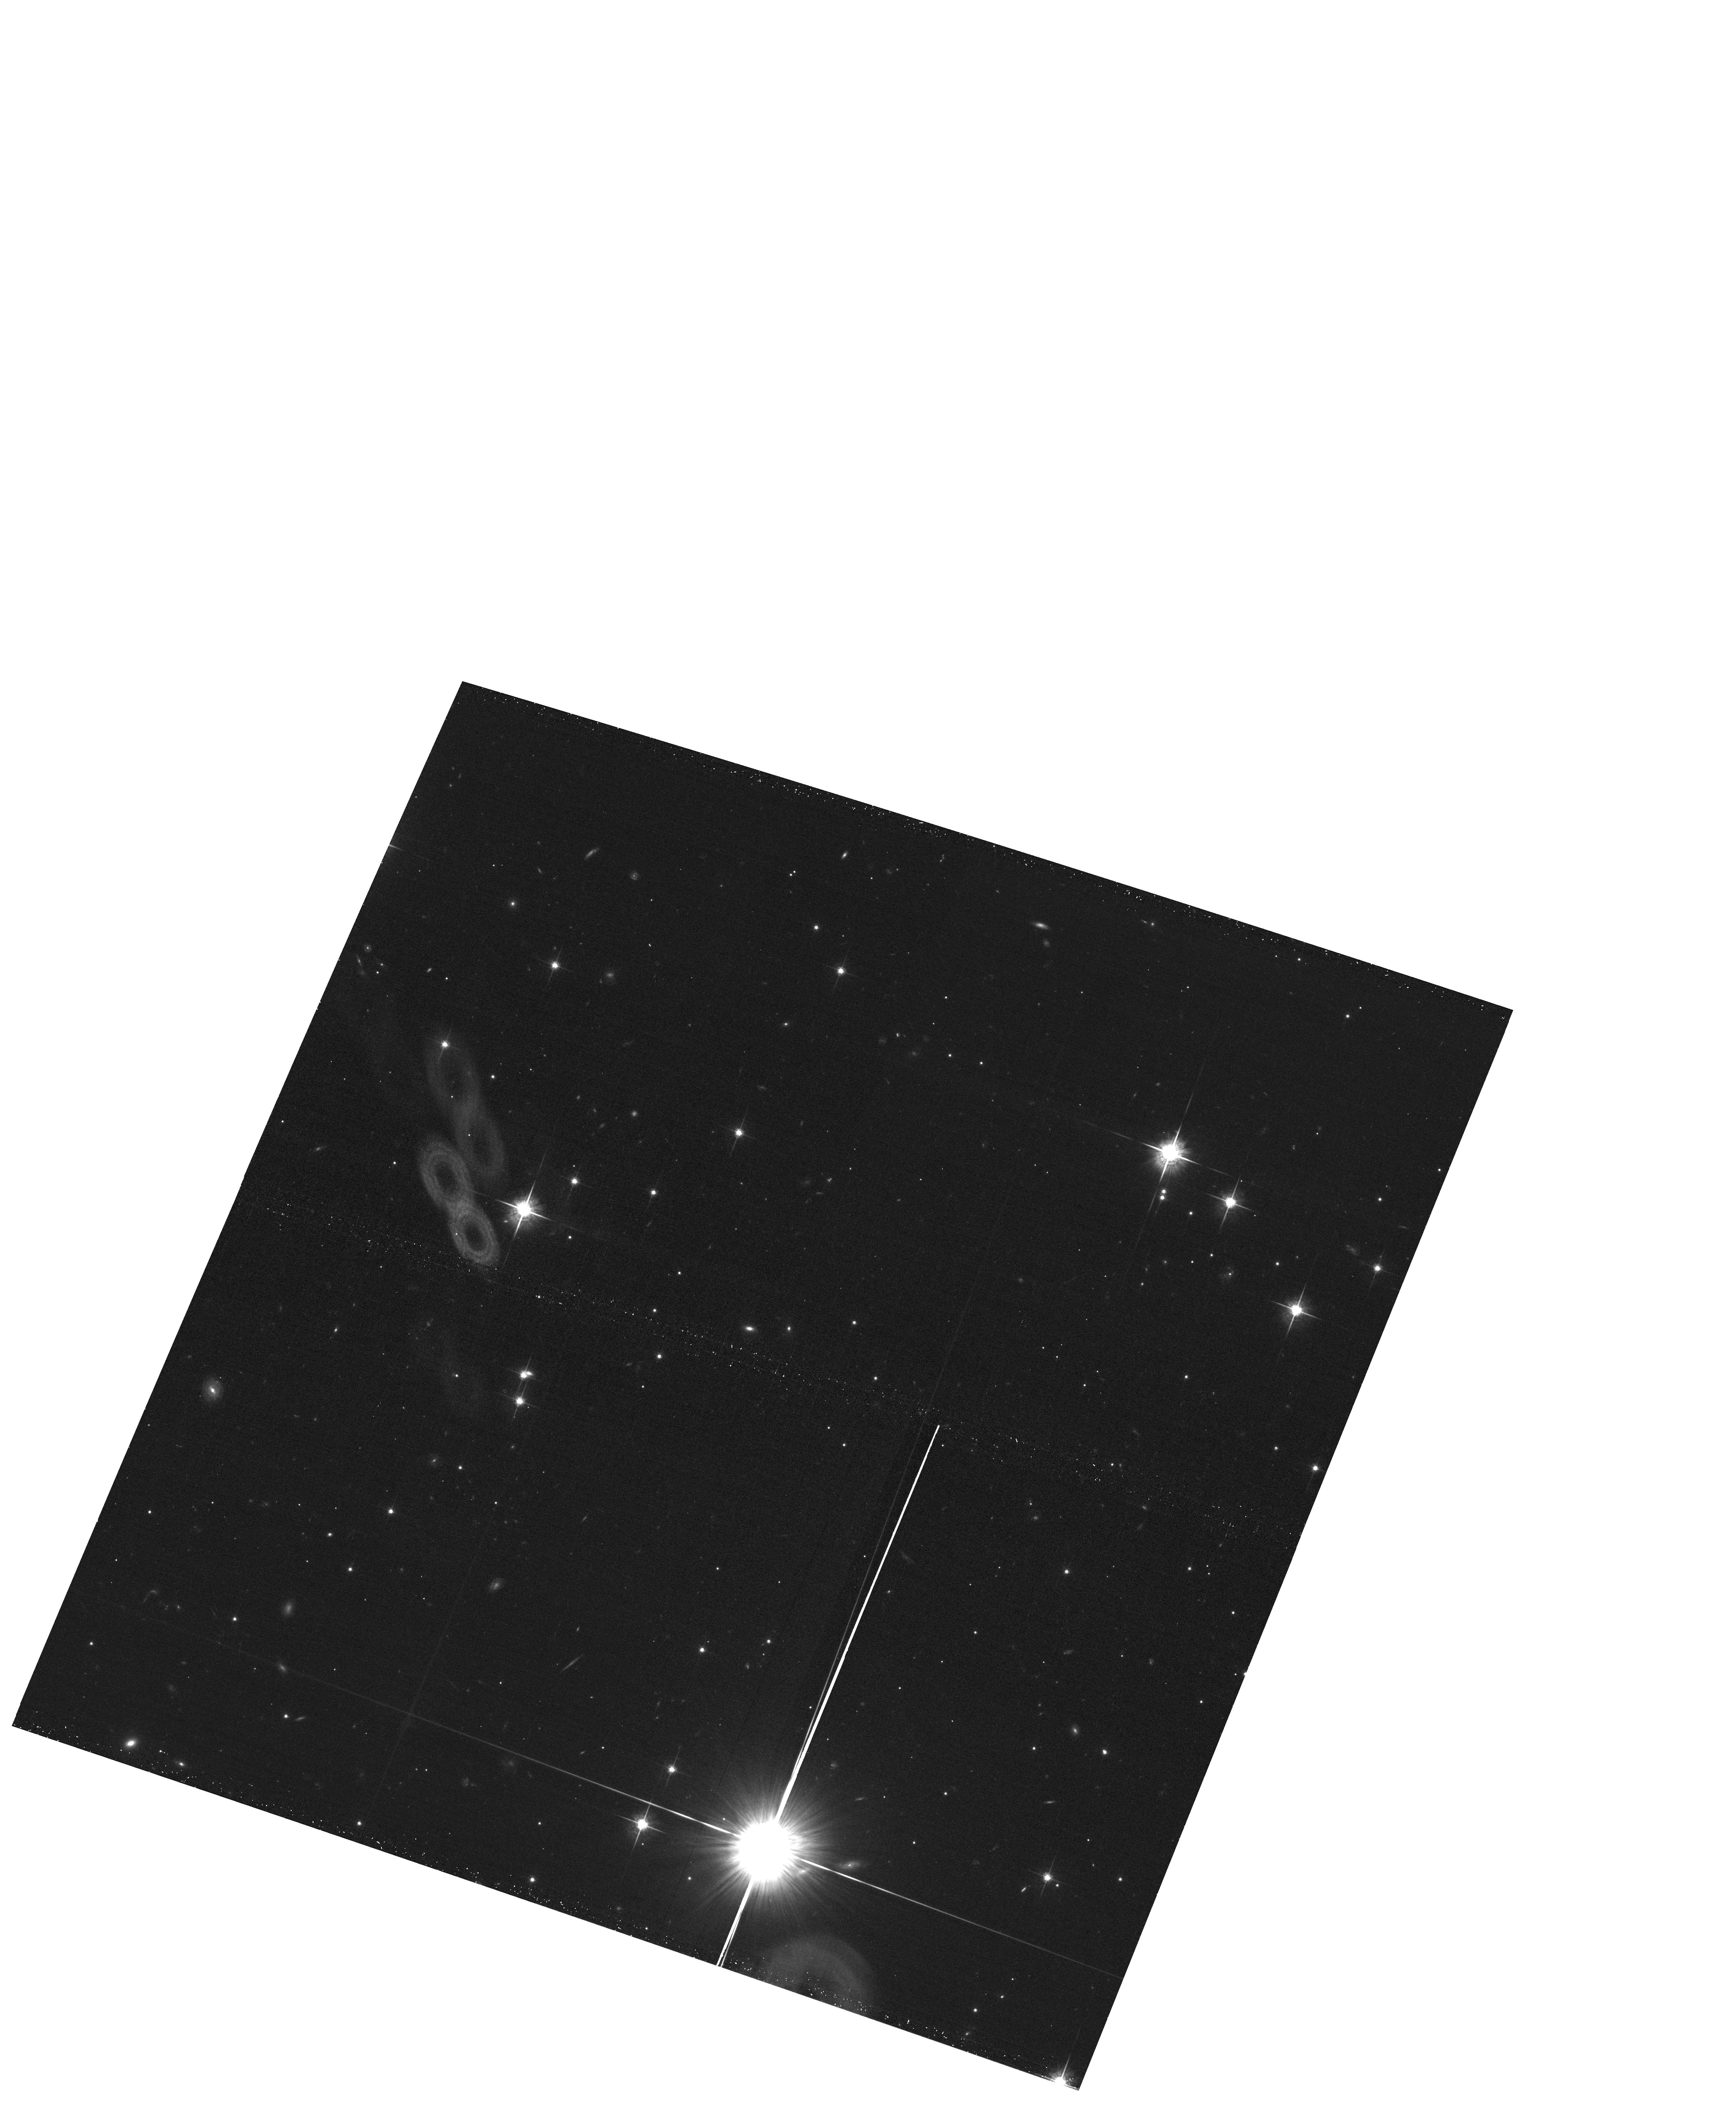
Target: field at RA 163.812°, Dec -36.319°
Instrument: ACS/WFC
Filter: F775W
Exposure: 20 min
Observation ID: hst_15113_08_acs_wfc_f775w_jdgq08

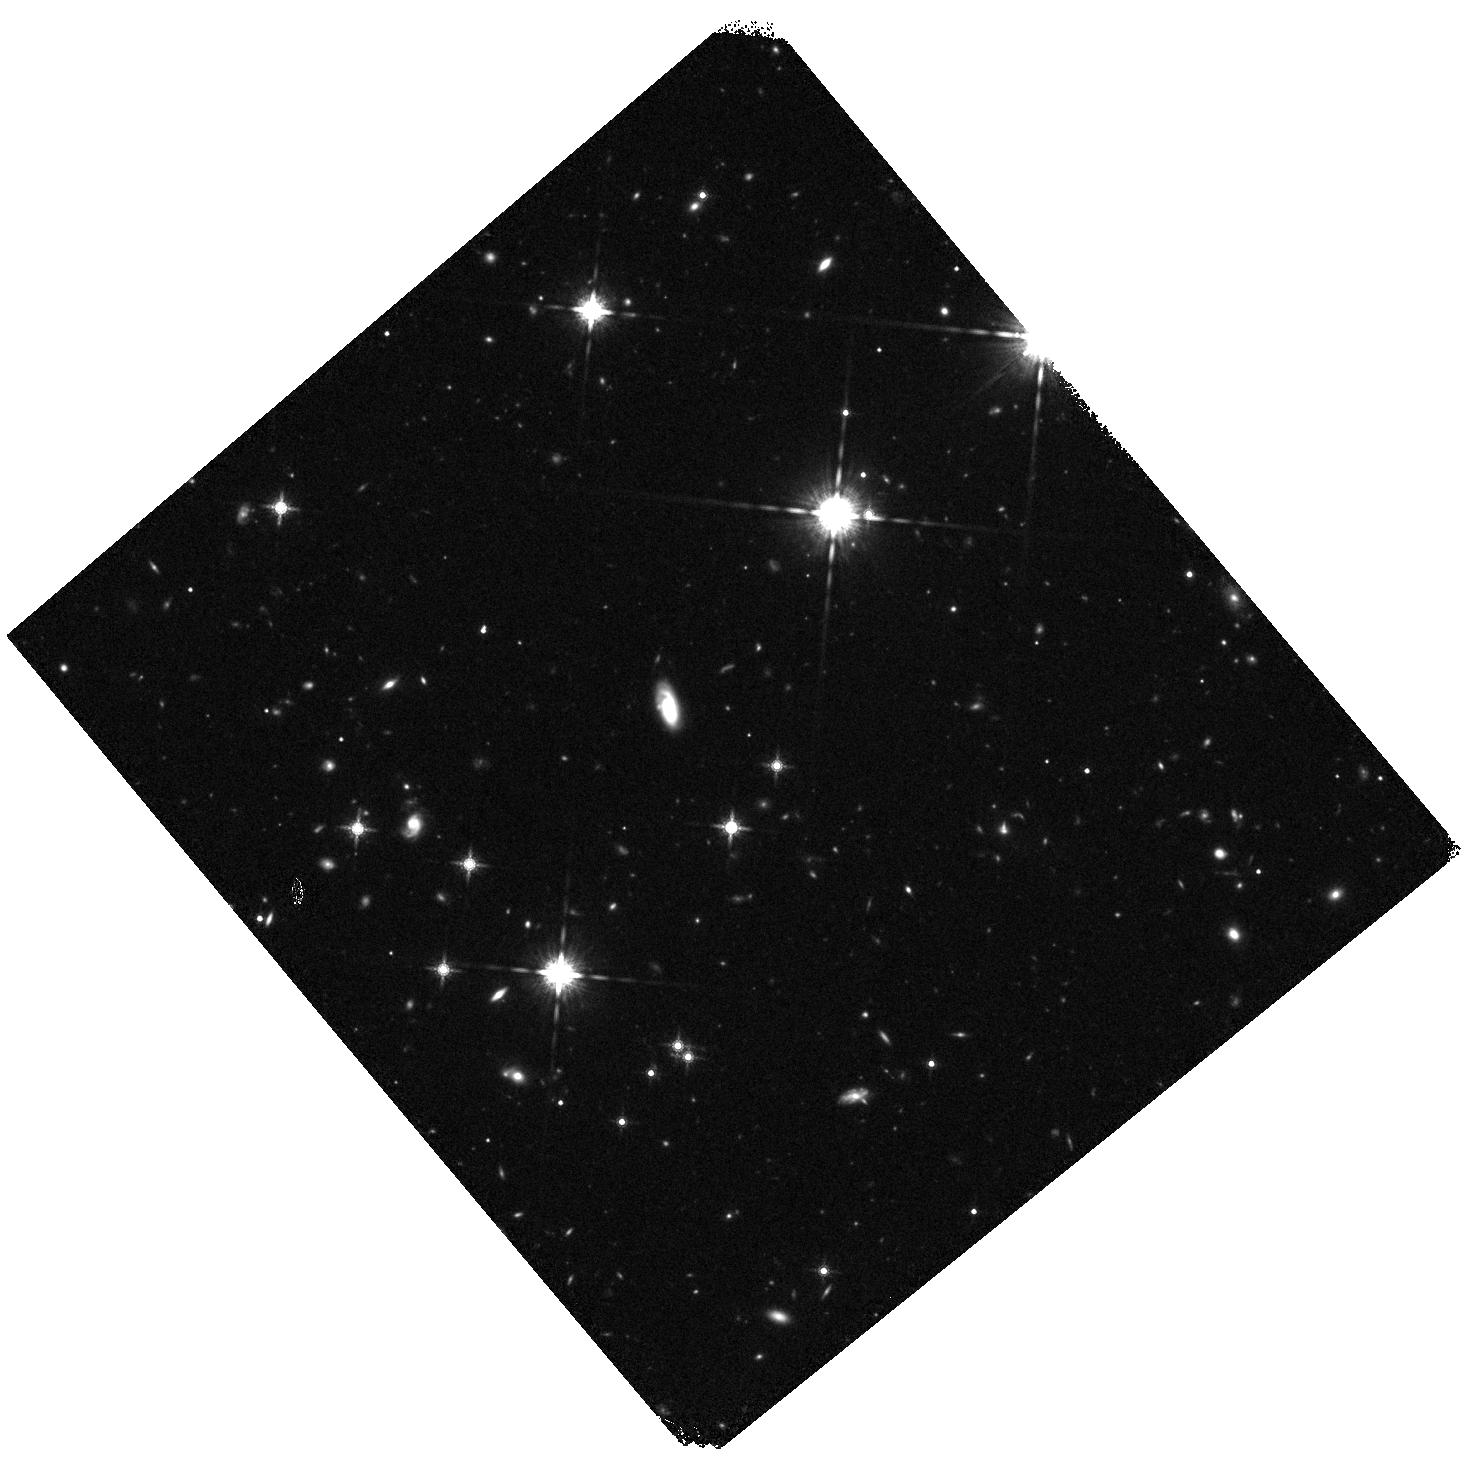
Target: WD1203-272
Instrument: WFC3/IR
Filter: F160W
Exposure: 25 min
Observation ID: hst_15113_09_wfc3_ir_f160w_idgq09

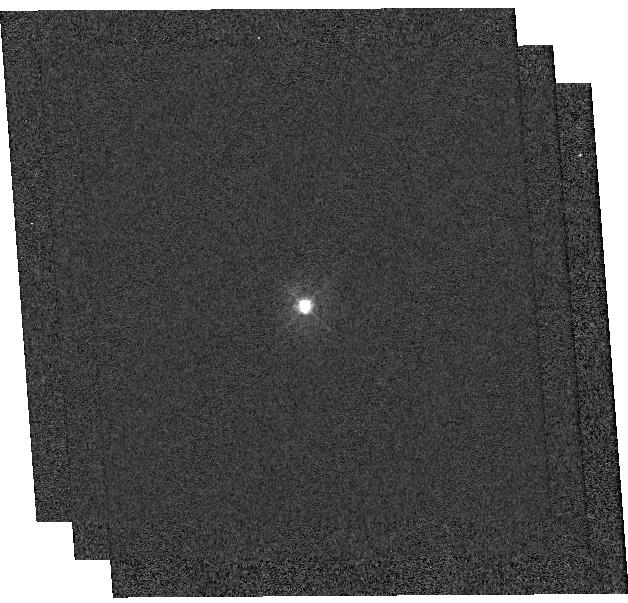
Target: SSSJ045822.8-563734
Instrument: WFC3/UVIS
Filter: F336W
Exposure: 9 min
Observation ID: hst_15113_04_wfc3_uvis_f336w_idgq04

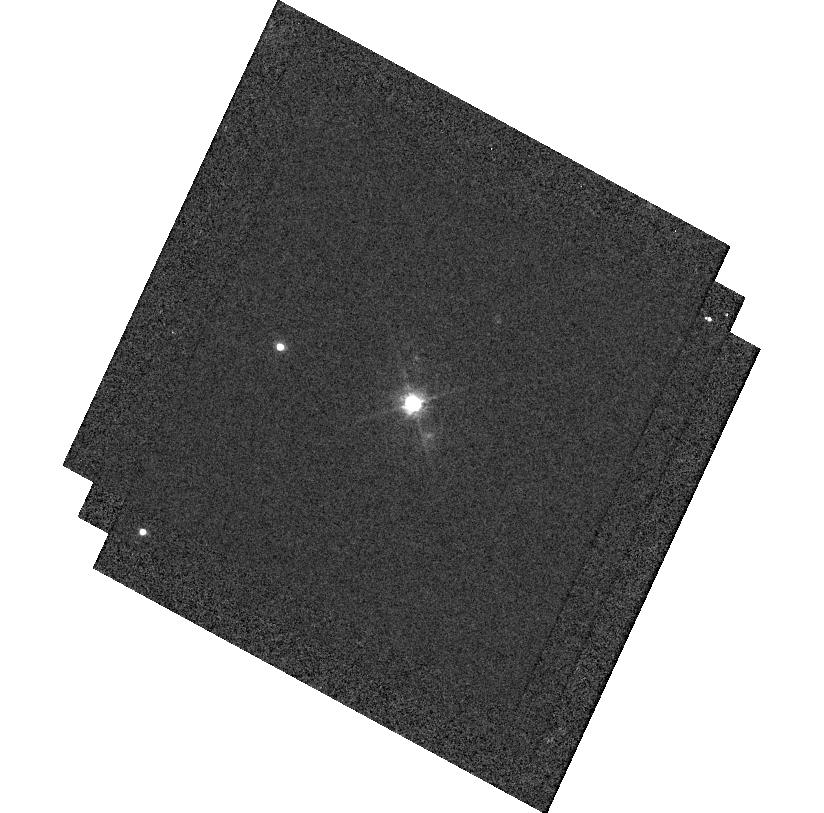
Target: SSSJ193018.9-520345
Instrument: WFC3/UVIS
Filter: F625W
Exposure: 15 min
Observation ID: hst_15113_13_wfc3_uvis_f625w_idgq13

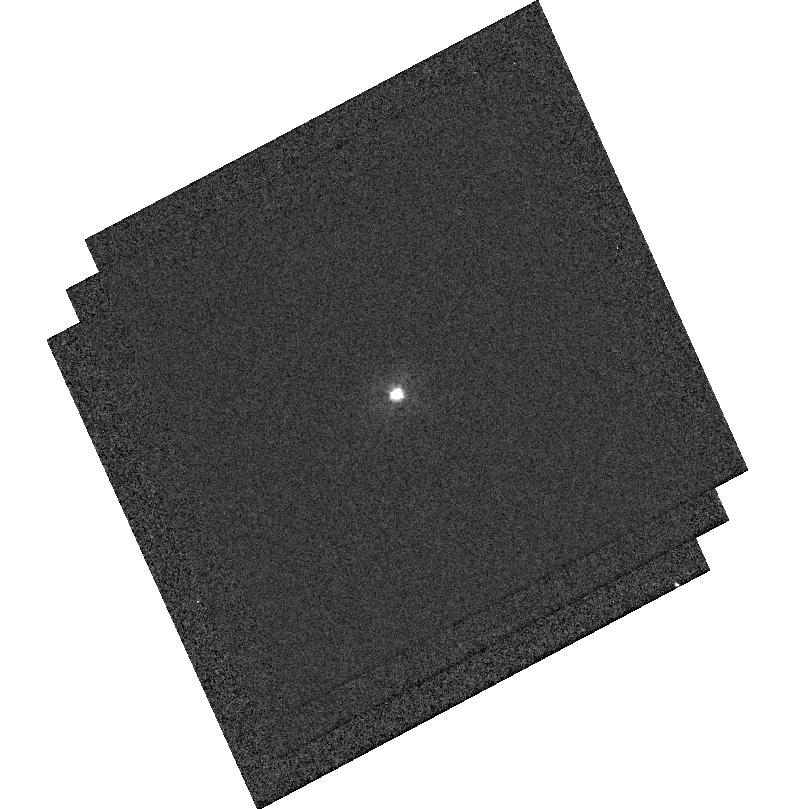
Target: SSSJ105525.4-36121
Instrument: WFC3/UVIS
Filter: F336W
Exposure: 9 min
Observation ID: hst_15113_08_wfc3_uvis_f336w_idgq08

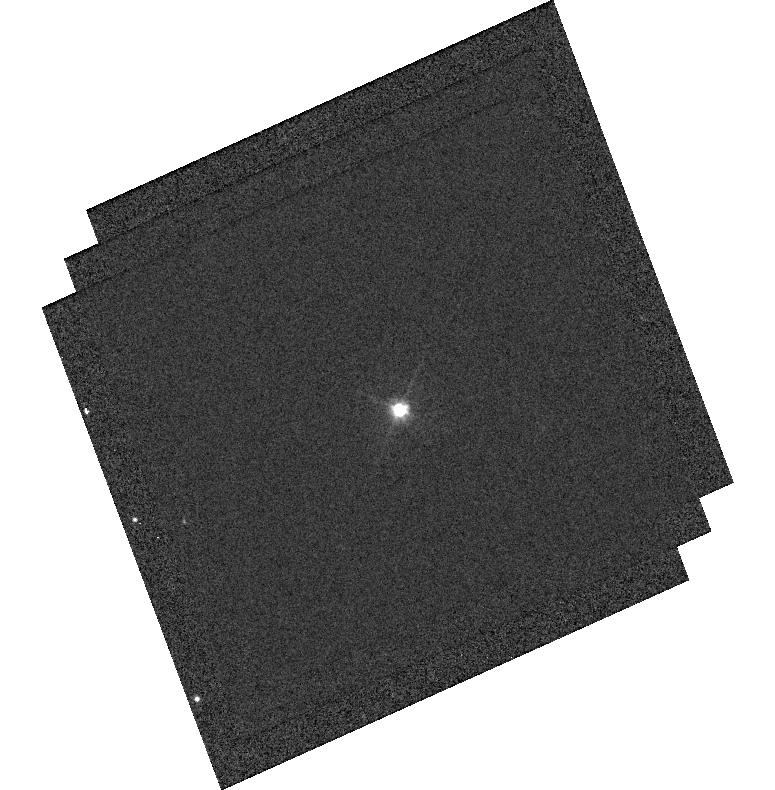
Target: SSSJ095657.0-384128
Instrument: WFC3/UVIS
Filter: F475W
Exposure: 8 min
Observation ID: hst_15113_15_wfc3_uvis_f475w_idgq15

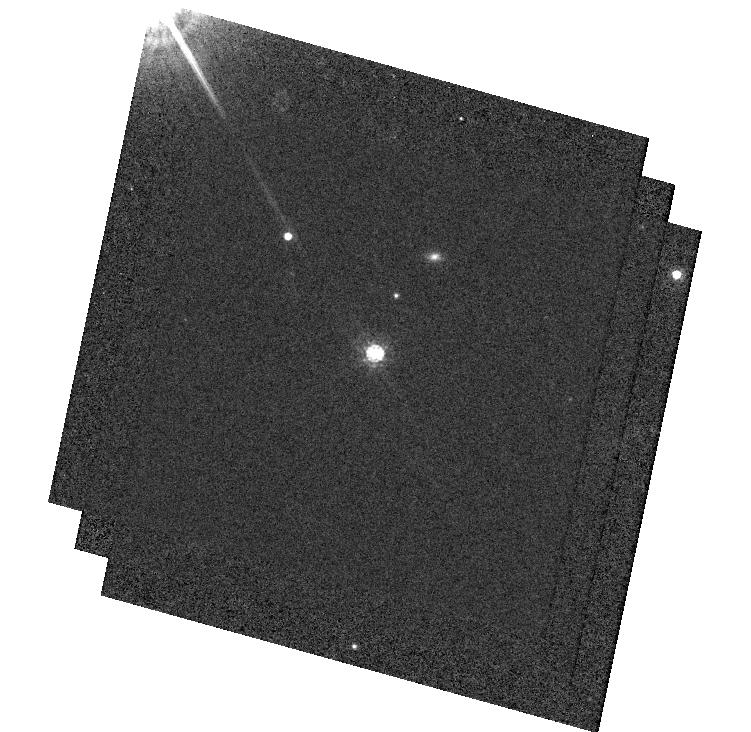
Target: SSSJ183717.8-700251
Instrument: WFC3/UVIS
Filter: F775W
Exposure: 28 min
Observation ID: hst_15113_12_wfc3_uvis_f775w_idgq12

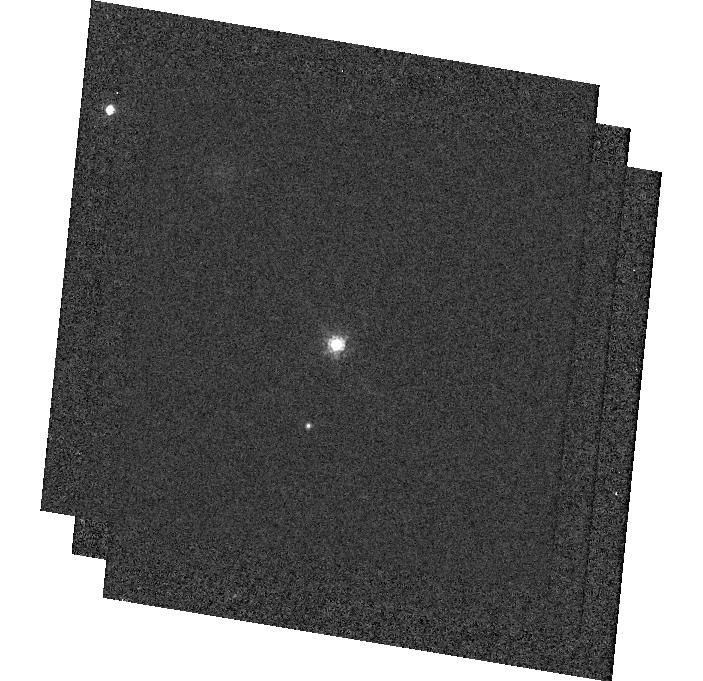
Target: SSSJ063941.4-571232
Instrument: WFC3/UVIS
Filter: F775W
Exposure: 30 min
Observation ID: hst_15113_07_wfc3_uvis_f775w_idgq07

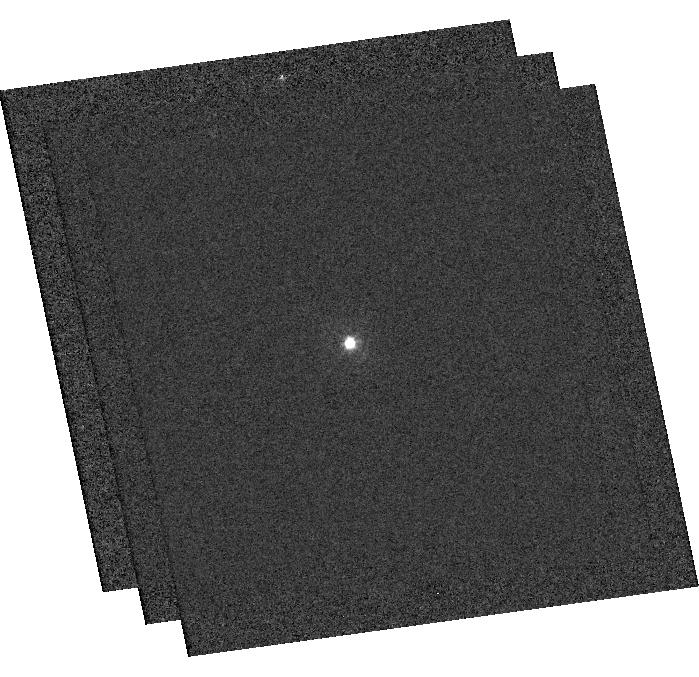
Target: SSSJ023824.8-360224
Instrument: WFC3/UVIS
Filter: F336W
Exposure: 9 min
Observation ID: hst_15113_a1_wfc3_uvis_f336w_idgqa1

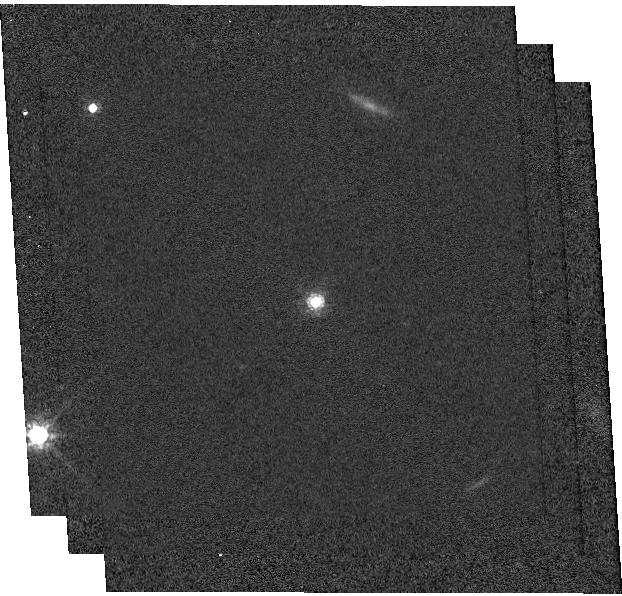
Target: SSSJ054114.7-193038
Instrument: WFC3/UVIS
Filter: F775W
Exposure: 28 min
Observation ID: hst_15113_05_wfc3_uvis_f775w_idgq05

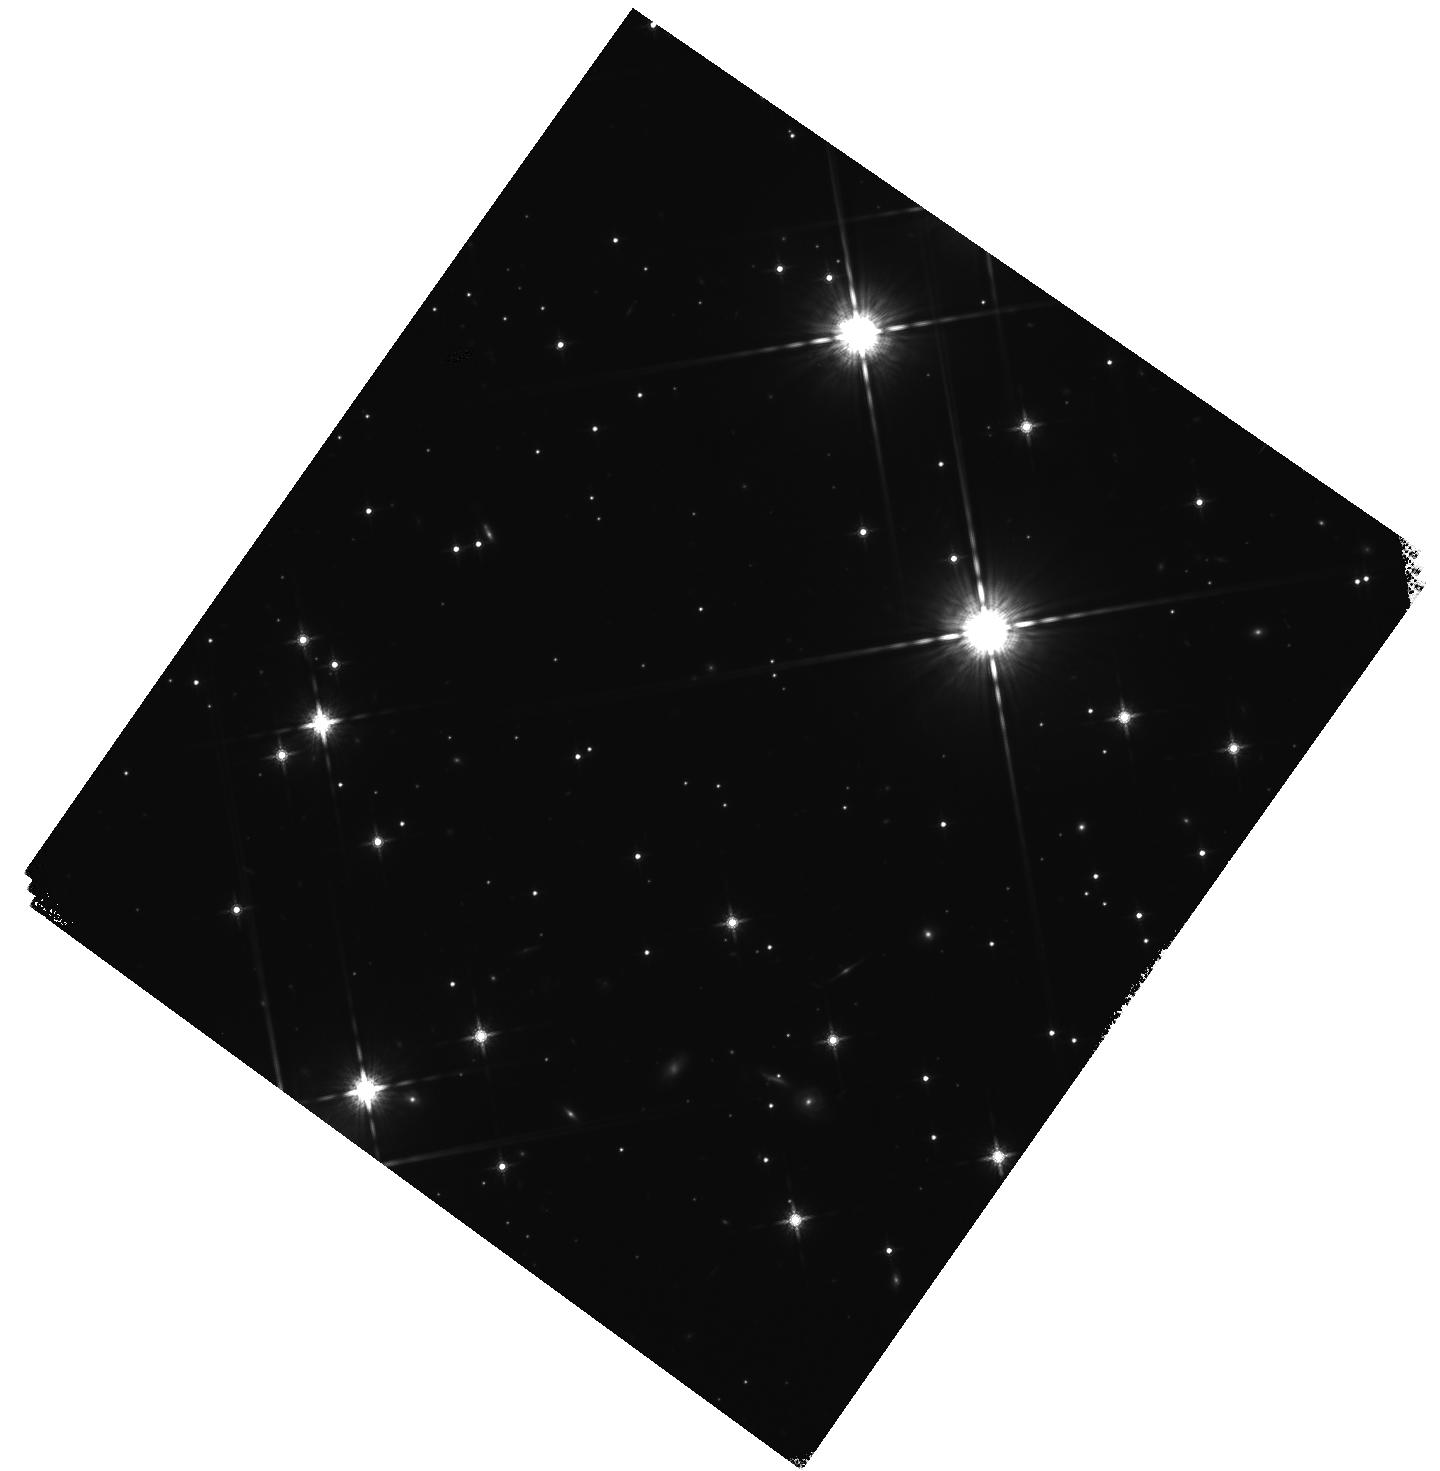
Target: WD0757-606.2
Instrument: WFC3/IR
Filter: F160W
Exposure: 25 min
Observation ID: hst_15113_06_wfc3_ir_f160w_idgq06

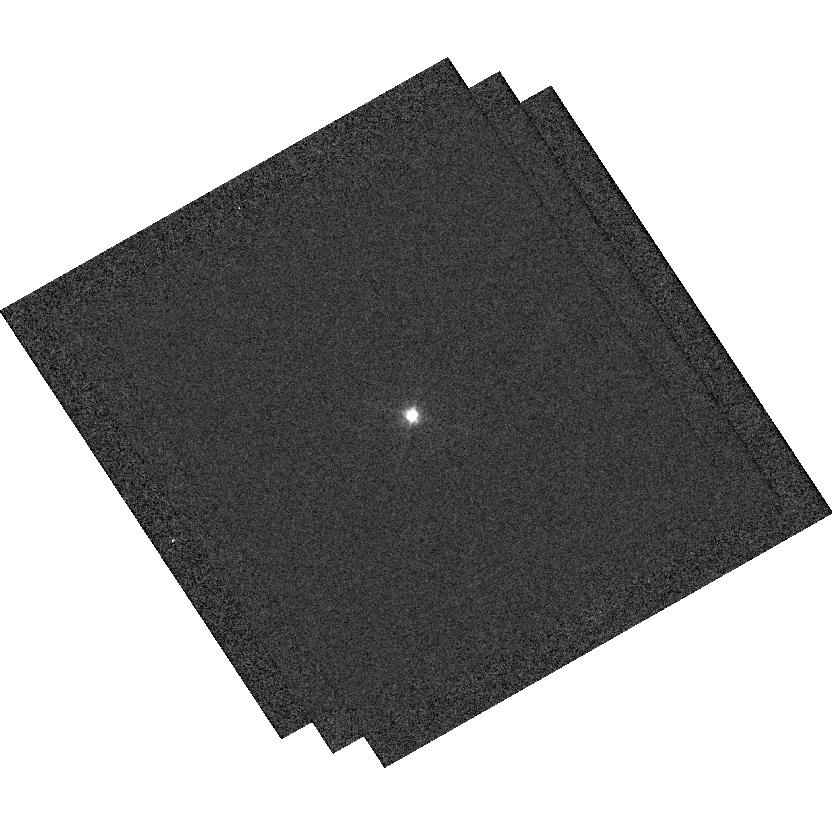
Target: ATLAS020.503022-30.867762
Instrument: WFC3/UVIS
Filter: F475W
Exposure: 8 min
Observation ID: hst_15113_02_wfc3_uvis_f475w_idgq02

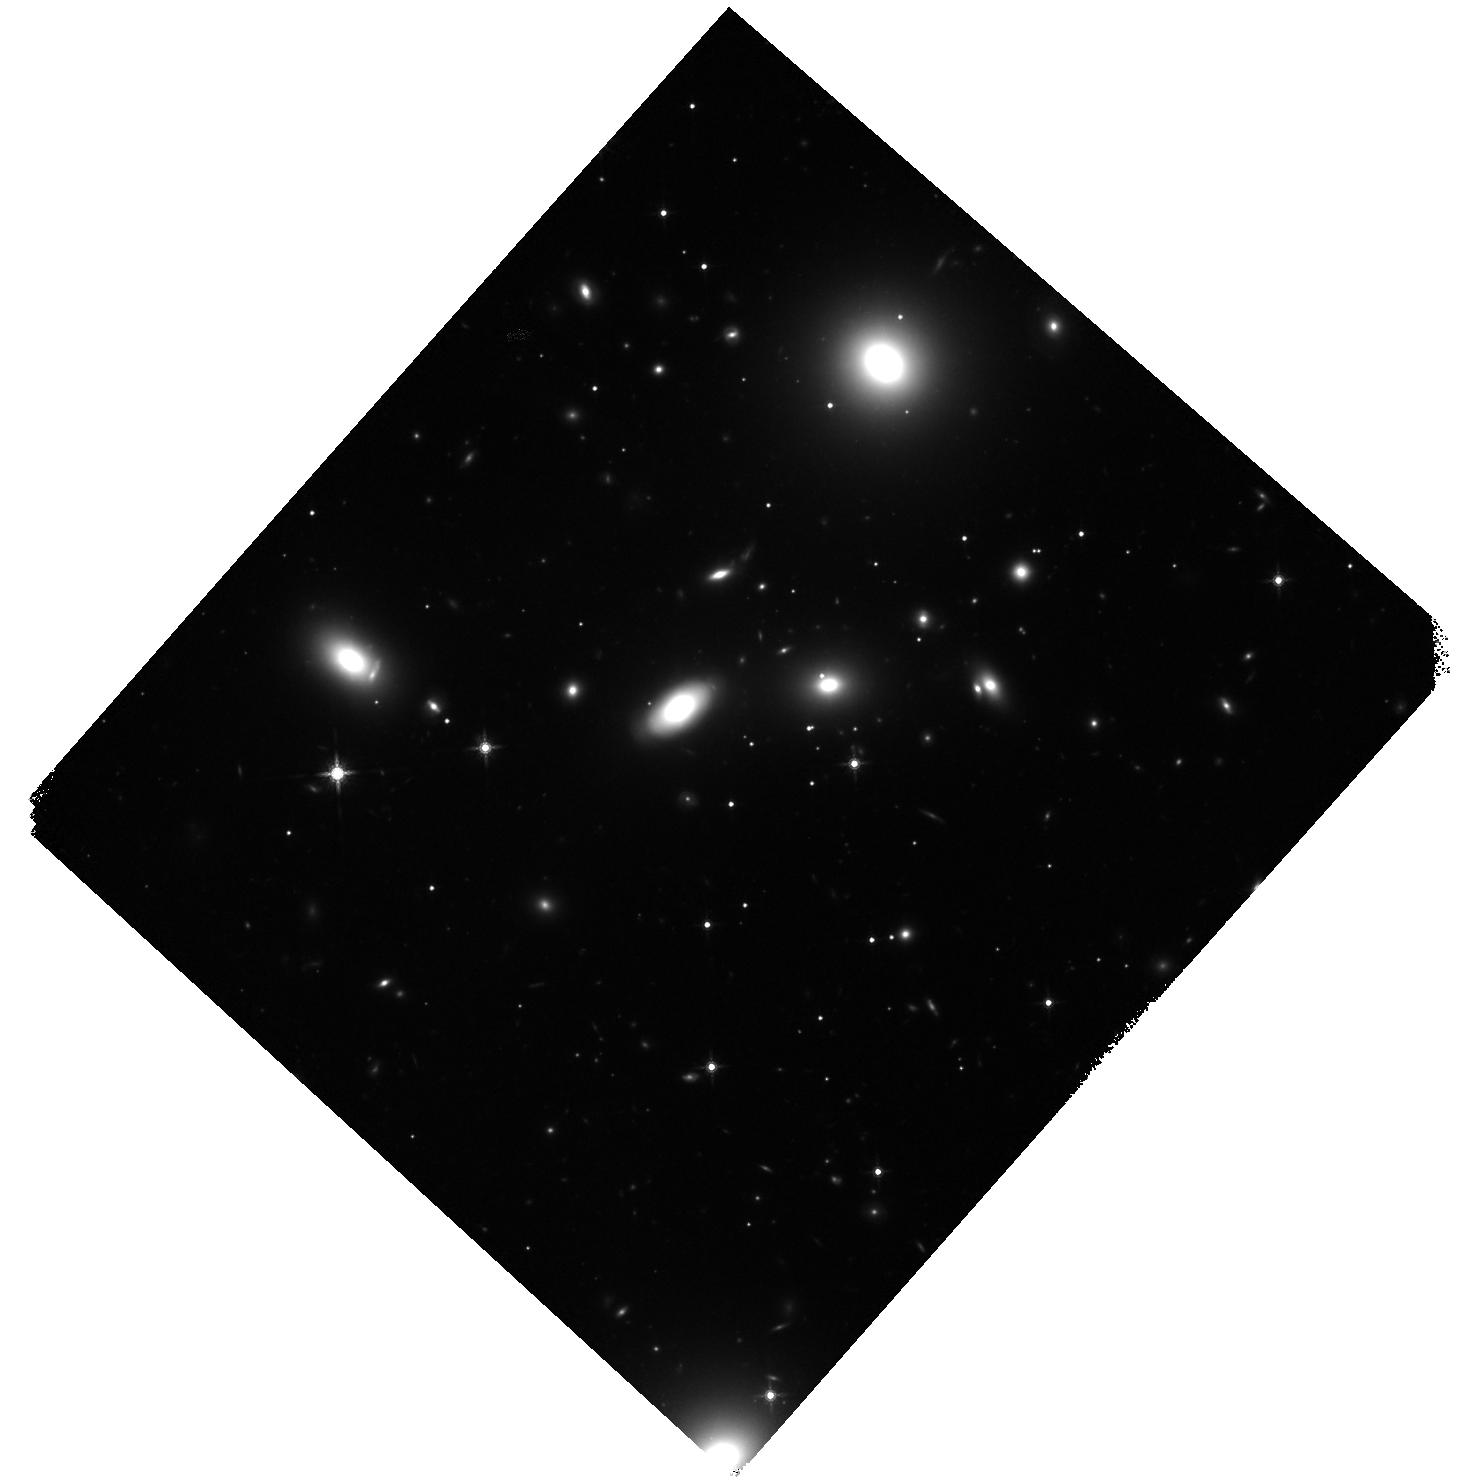
Target: SSSJ143459.6-281904
Instrument: WFC3/IR
Filter: F160W
Exposure: 25 min
Observation ID: hst_15113_10_wfc3_ir_f160w_idgq10

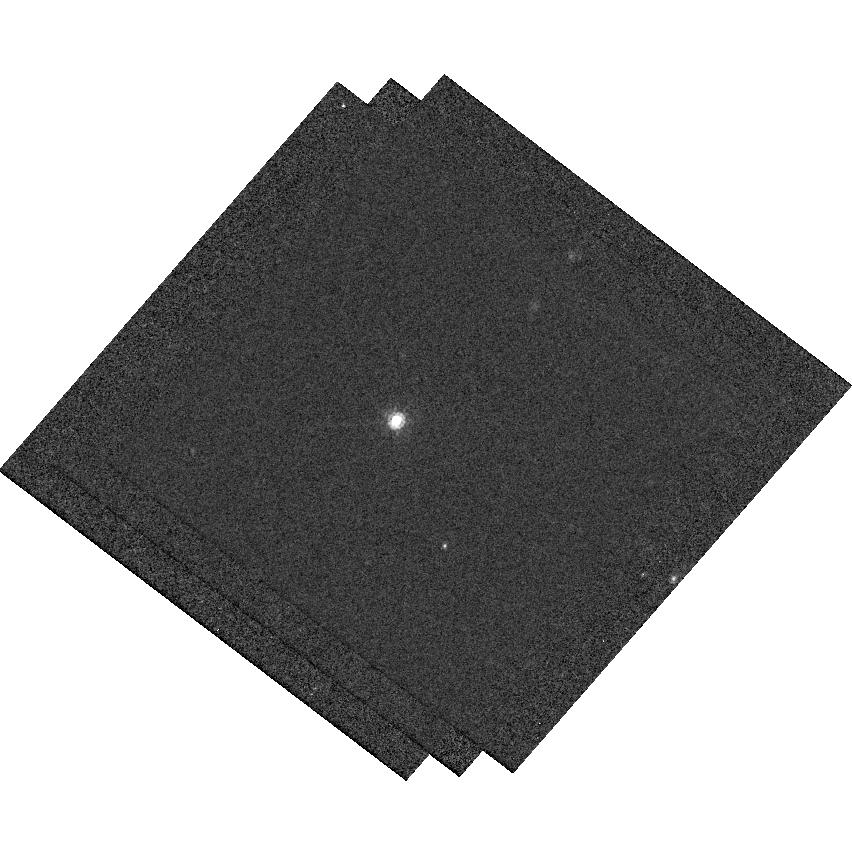
Target: WD2314-293
Instrument: WFC3/UVIS
Filter: F775W
Exposure: 28 min
Observation ID: hst_15113_14_wfc3_uvis_f775w_idgq14

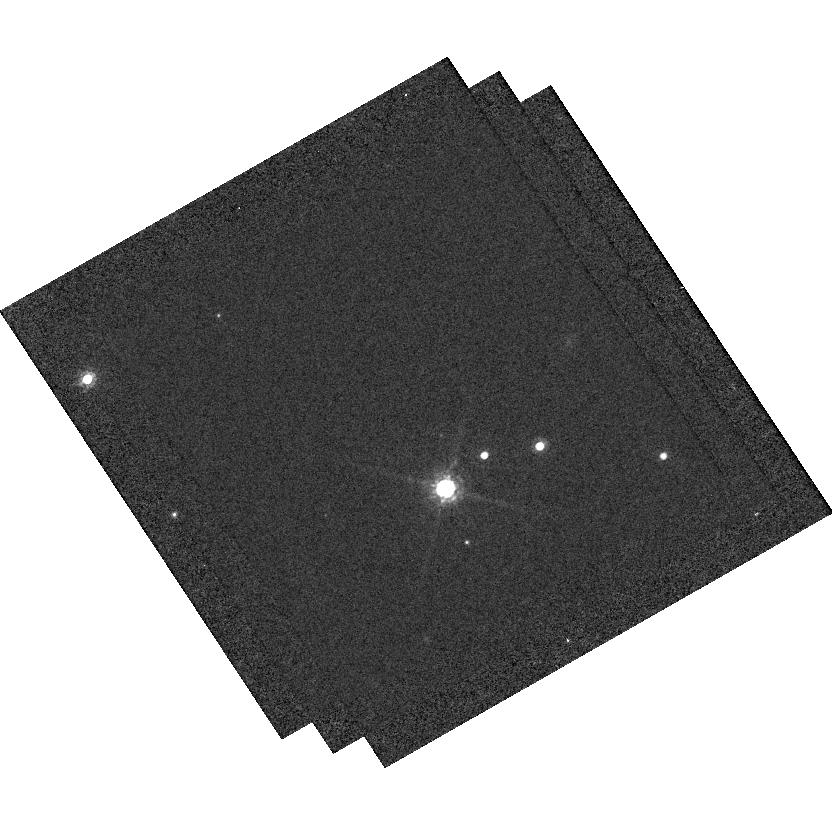
Target: WD1529-772
Instrument: WFC3/UVIS
Filter: F775W
Exposure: 30 min
Observation ID: hst_15113_11_wfc3_uvis_f775w_idgq11

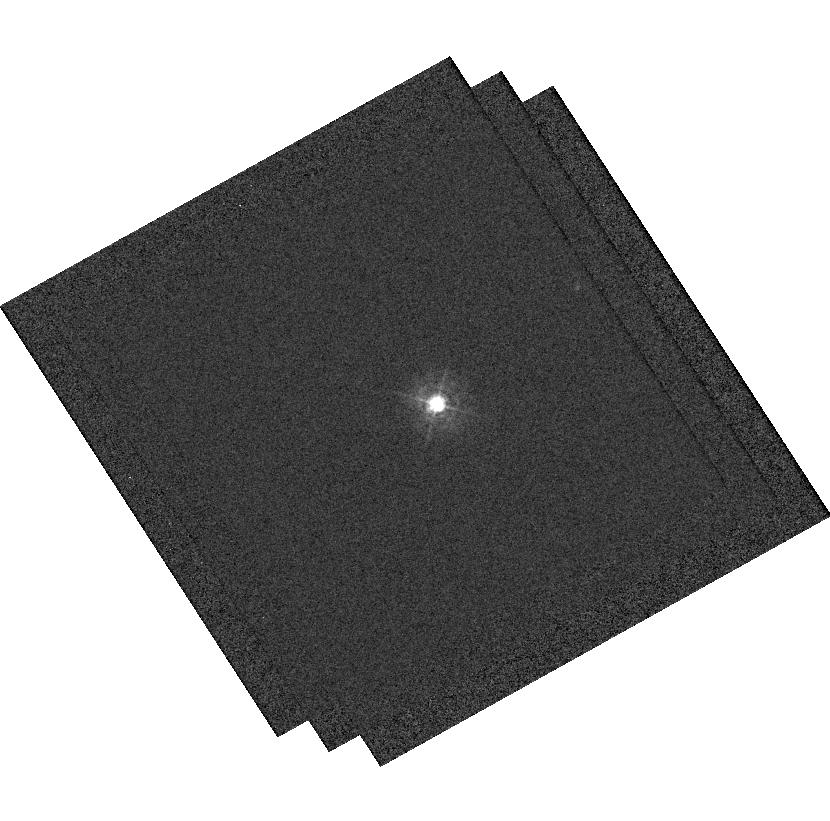
Target: WD0418-534
Instrument: WFC3/UVIS
Filter: F336W
Exposure: 6 min
Observation ID: hst_15113_03_wfc3_uvis_f336w_idgq03

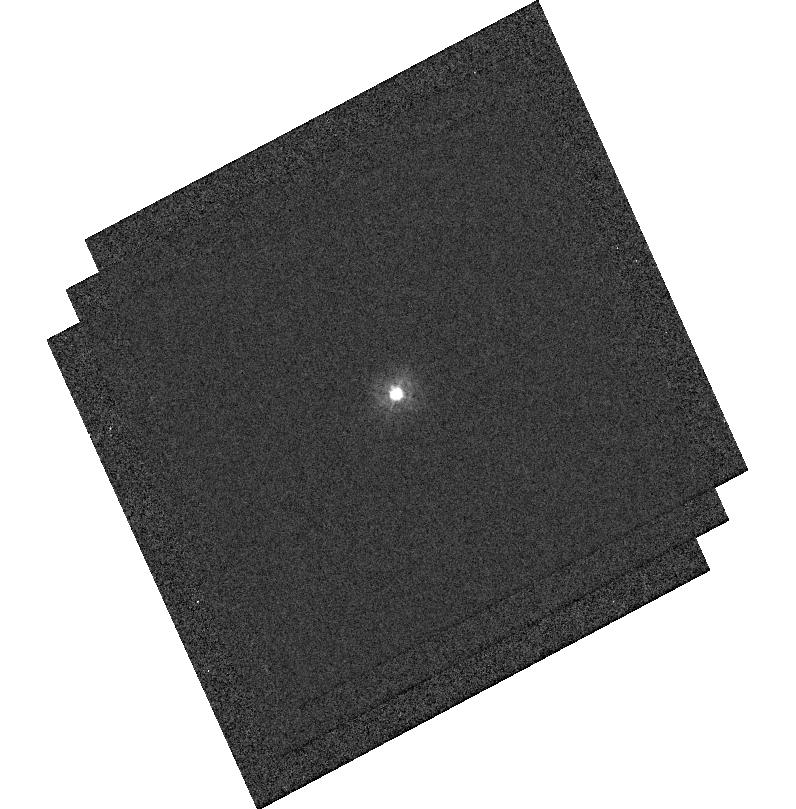
Target: SSSJ105525.4-36121
Instrument: WFC3/UVIS
Filter: F275W
Exposure: 15 min
Observation ID: hst_15113_08_wfc3_uvis_f275w_idgq08

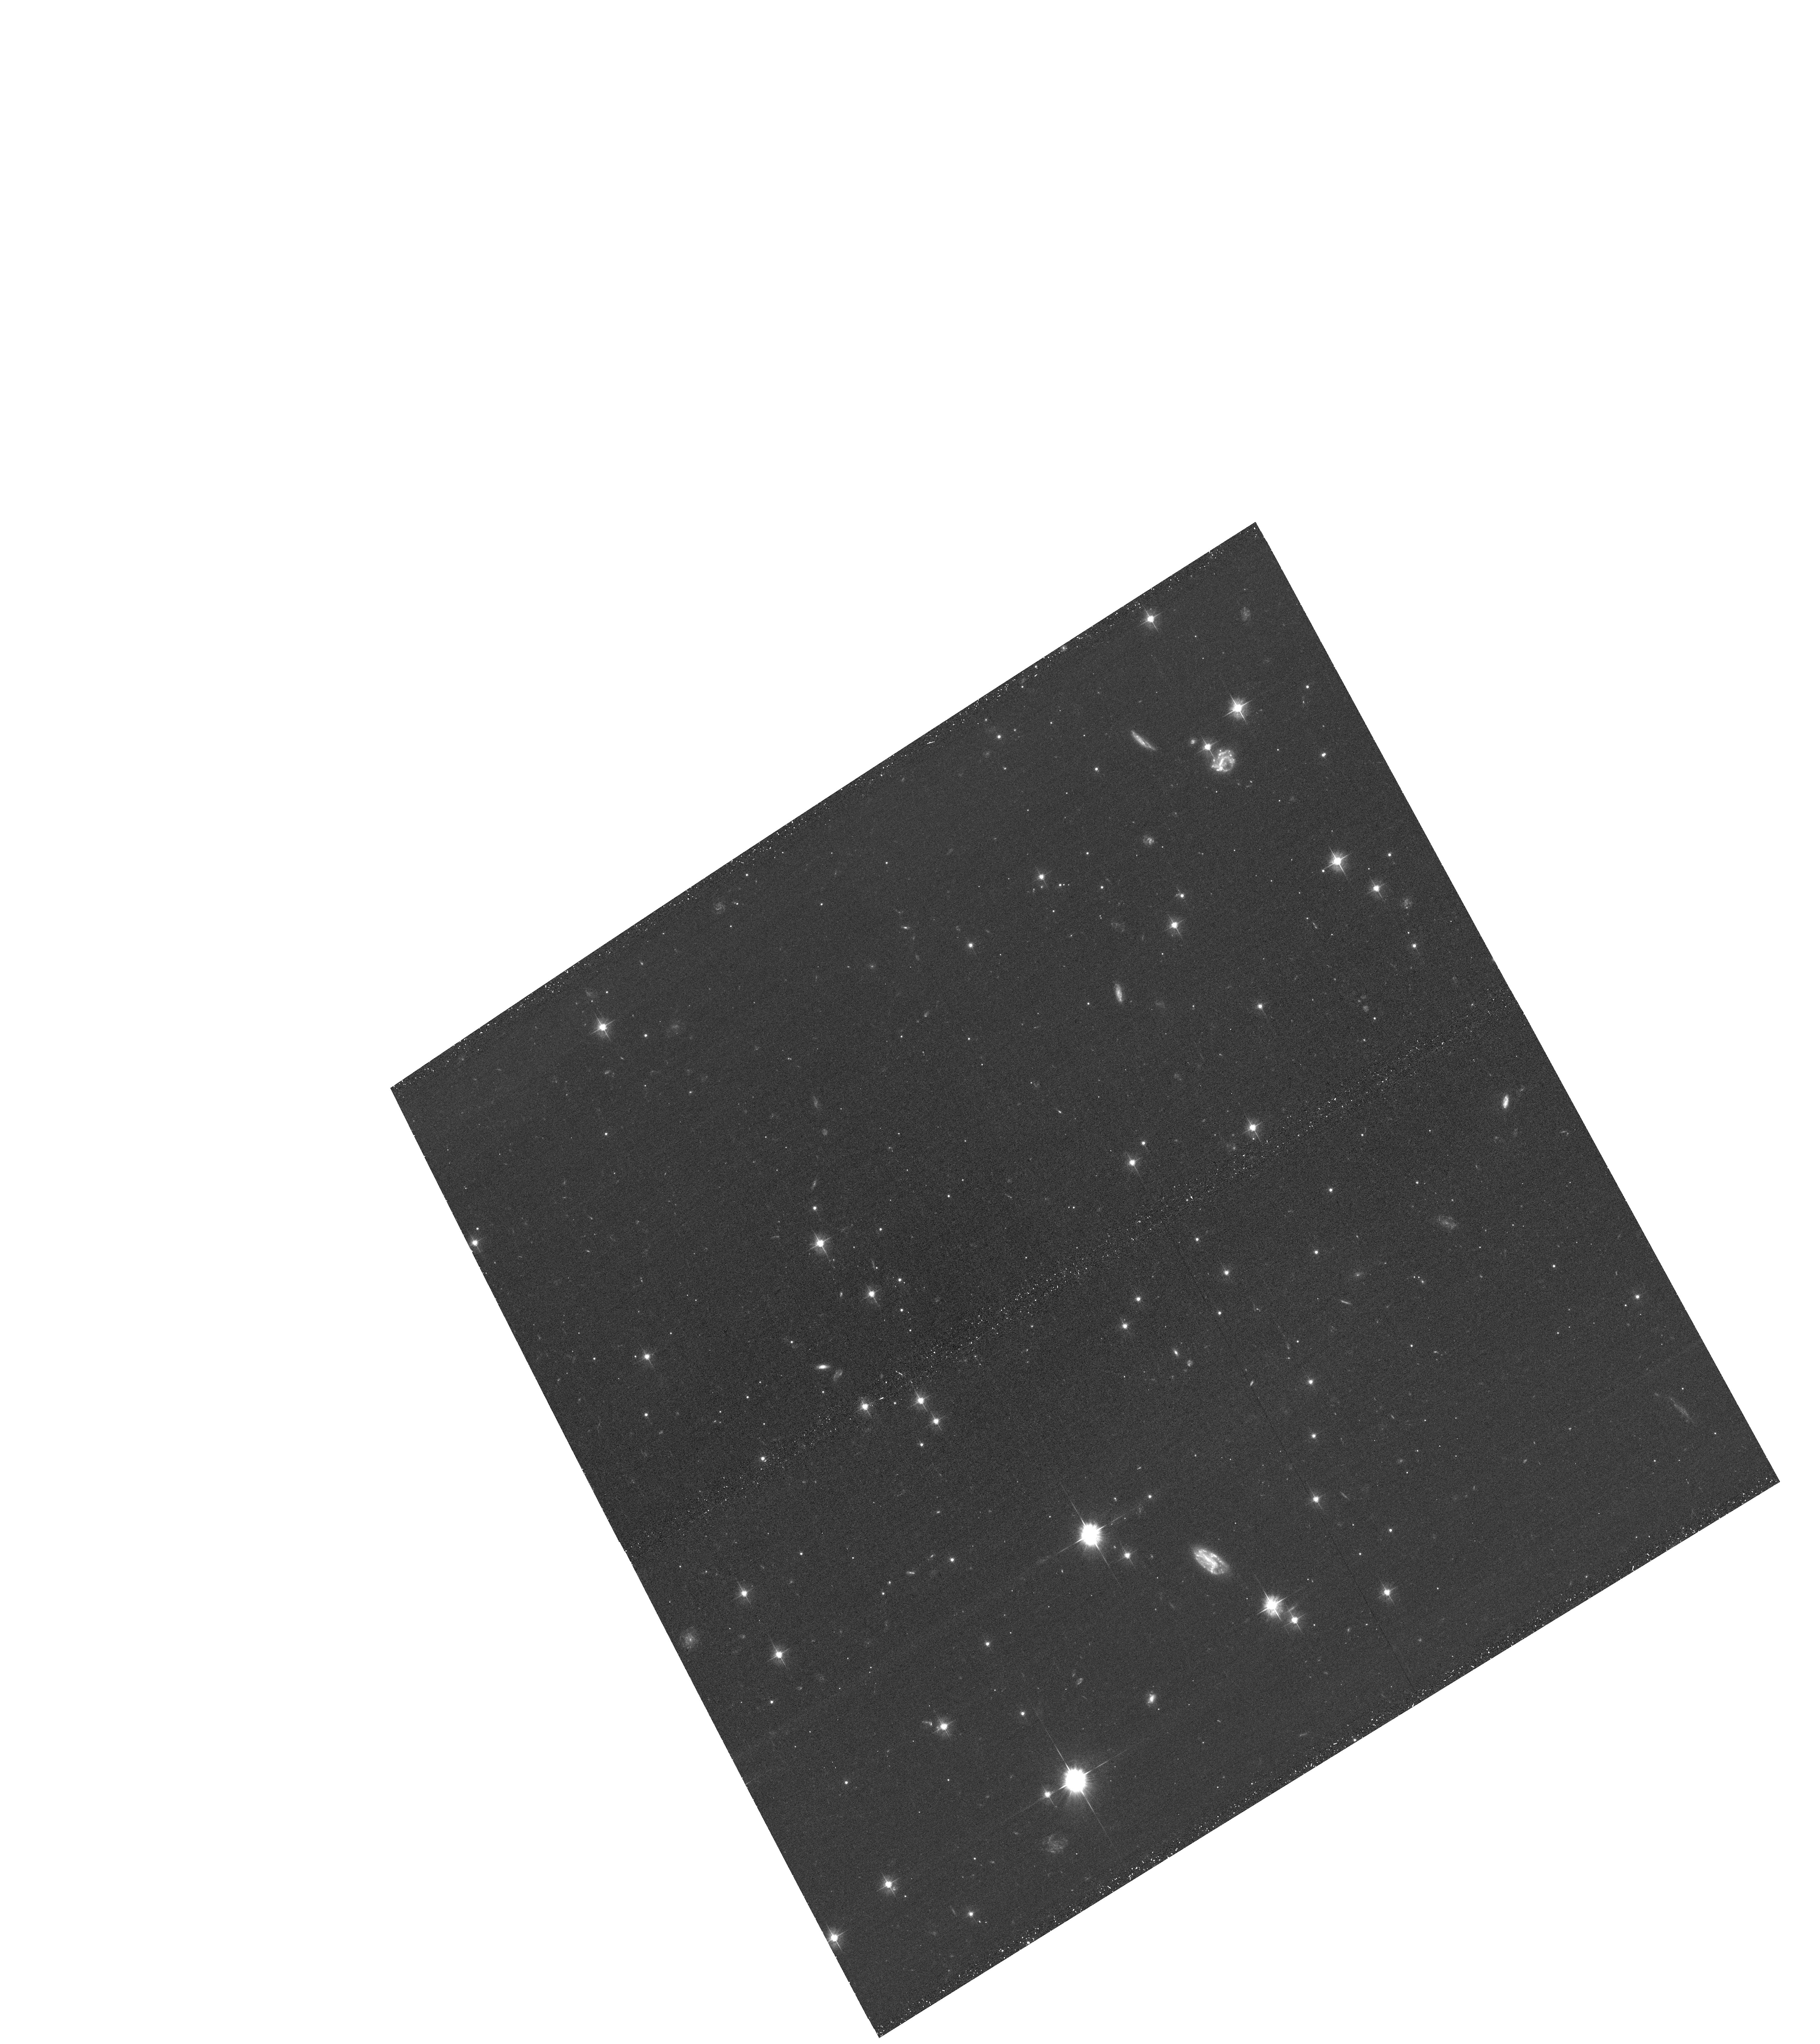
Target: field at RA 278.999°, Dec -70.094°
Instrument: ACS/WFC
Filter: F475W
Exposure: 30 min
Observation ID: hst_15113_12_acs_wfc_f475w_jdgq12

Extending the DA white dwarf spectrophotometric network to the Southern Hemisphere (PI: Saha, Abhijit)

Photometric calibration uncertainties are the dominant source of error in current type Ia supernova dark energy studies, and other forefront cosmology efforts, e.g., photo-redshifts for weak lensing mass tomography. Modern 'all-sky' surveys require a network of calibration stars with 1) known SEDs (to properly and unambiguously account for filter differences), and 2) that are on a common photometric zero-point scale. HST enables us to establish this essential network of faint spectrophotometric standards by eliminating the time-variable Earth's atmosphere, and by exploiting the well-understood energy distributions of hot DA white dwarfs (DAWDs). Broadband HST photometry, together with ground-based Balmer line spectra, are used to derive their atmospheric model parameters (temperature & surface gravity), set the overall flux scale for each source, and determine any applicable reddening. Stars thus calibrated can be used as flux standards in any arbitrary (but well characterized) passband. From data in prior HST cycles, we have calibrated 13 DAWDs between 16.5 and 19.5 mag (in V) to sub-percent accuracy spread over the equatorial and northern sky. We now have a well appraised set of targets spanning the southern sky, where suitably faint bona-fide DAWDs were not previously available. HST/WFC3 photometry of these new targets will fill the southern void, especially relevant for LSST. This precision all-sky photometric heritage from HST benefits essentially all existing and upcoming surveys, standardizes (spectro)photometry across observatories and facilities, and directly addresses one of the current barriers to understanding the nature of dark energy.